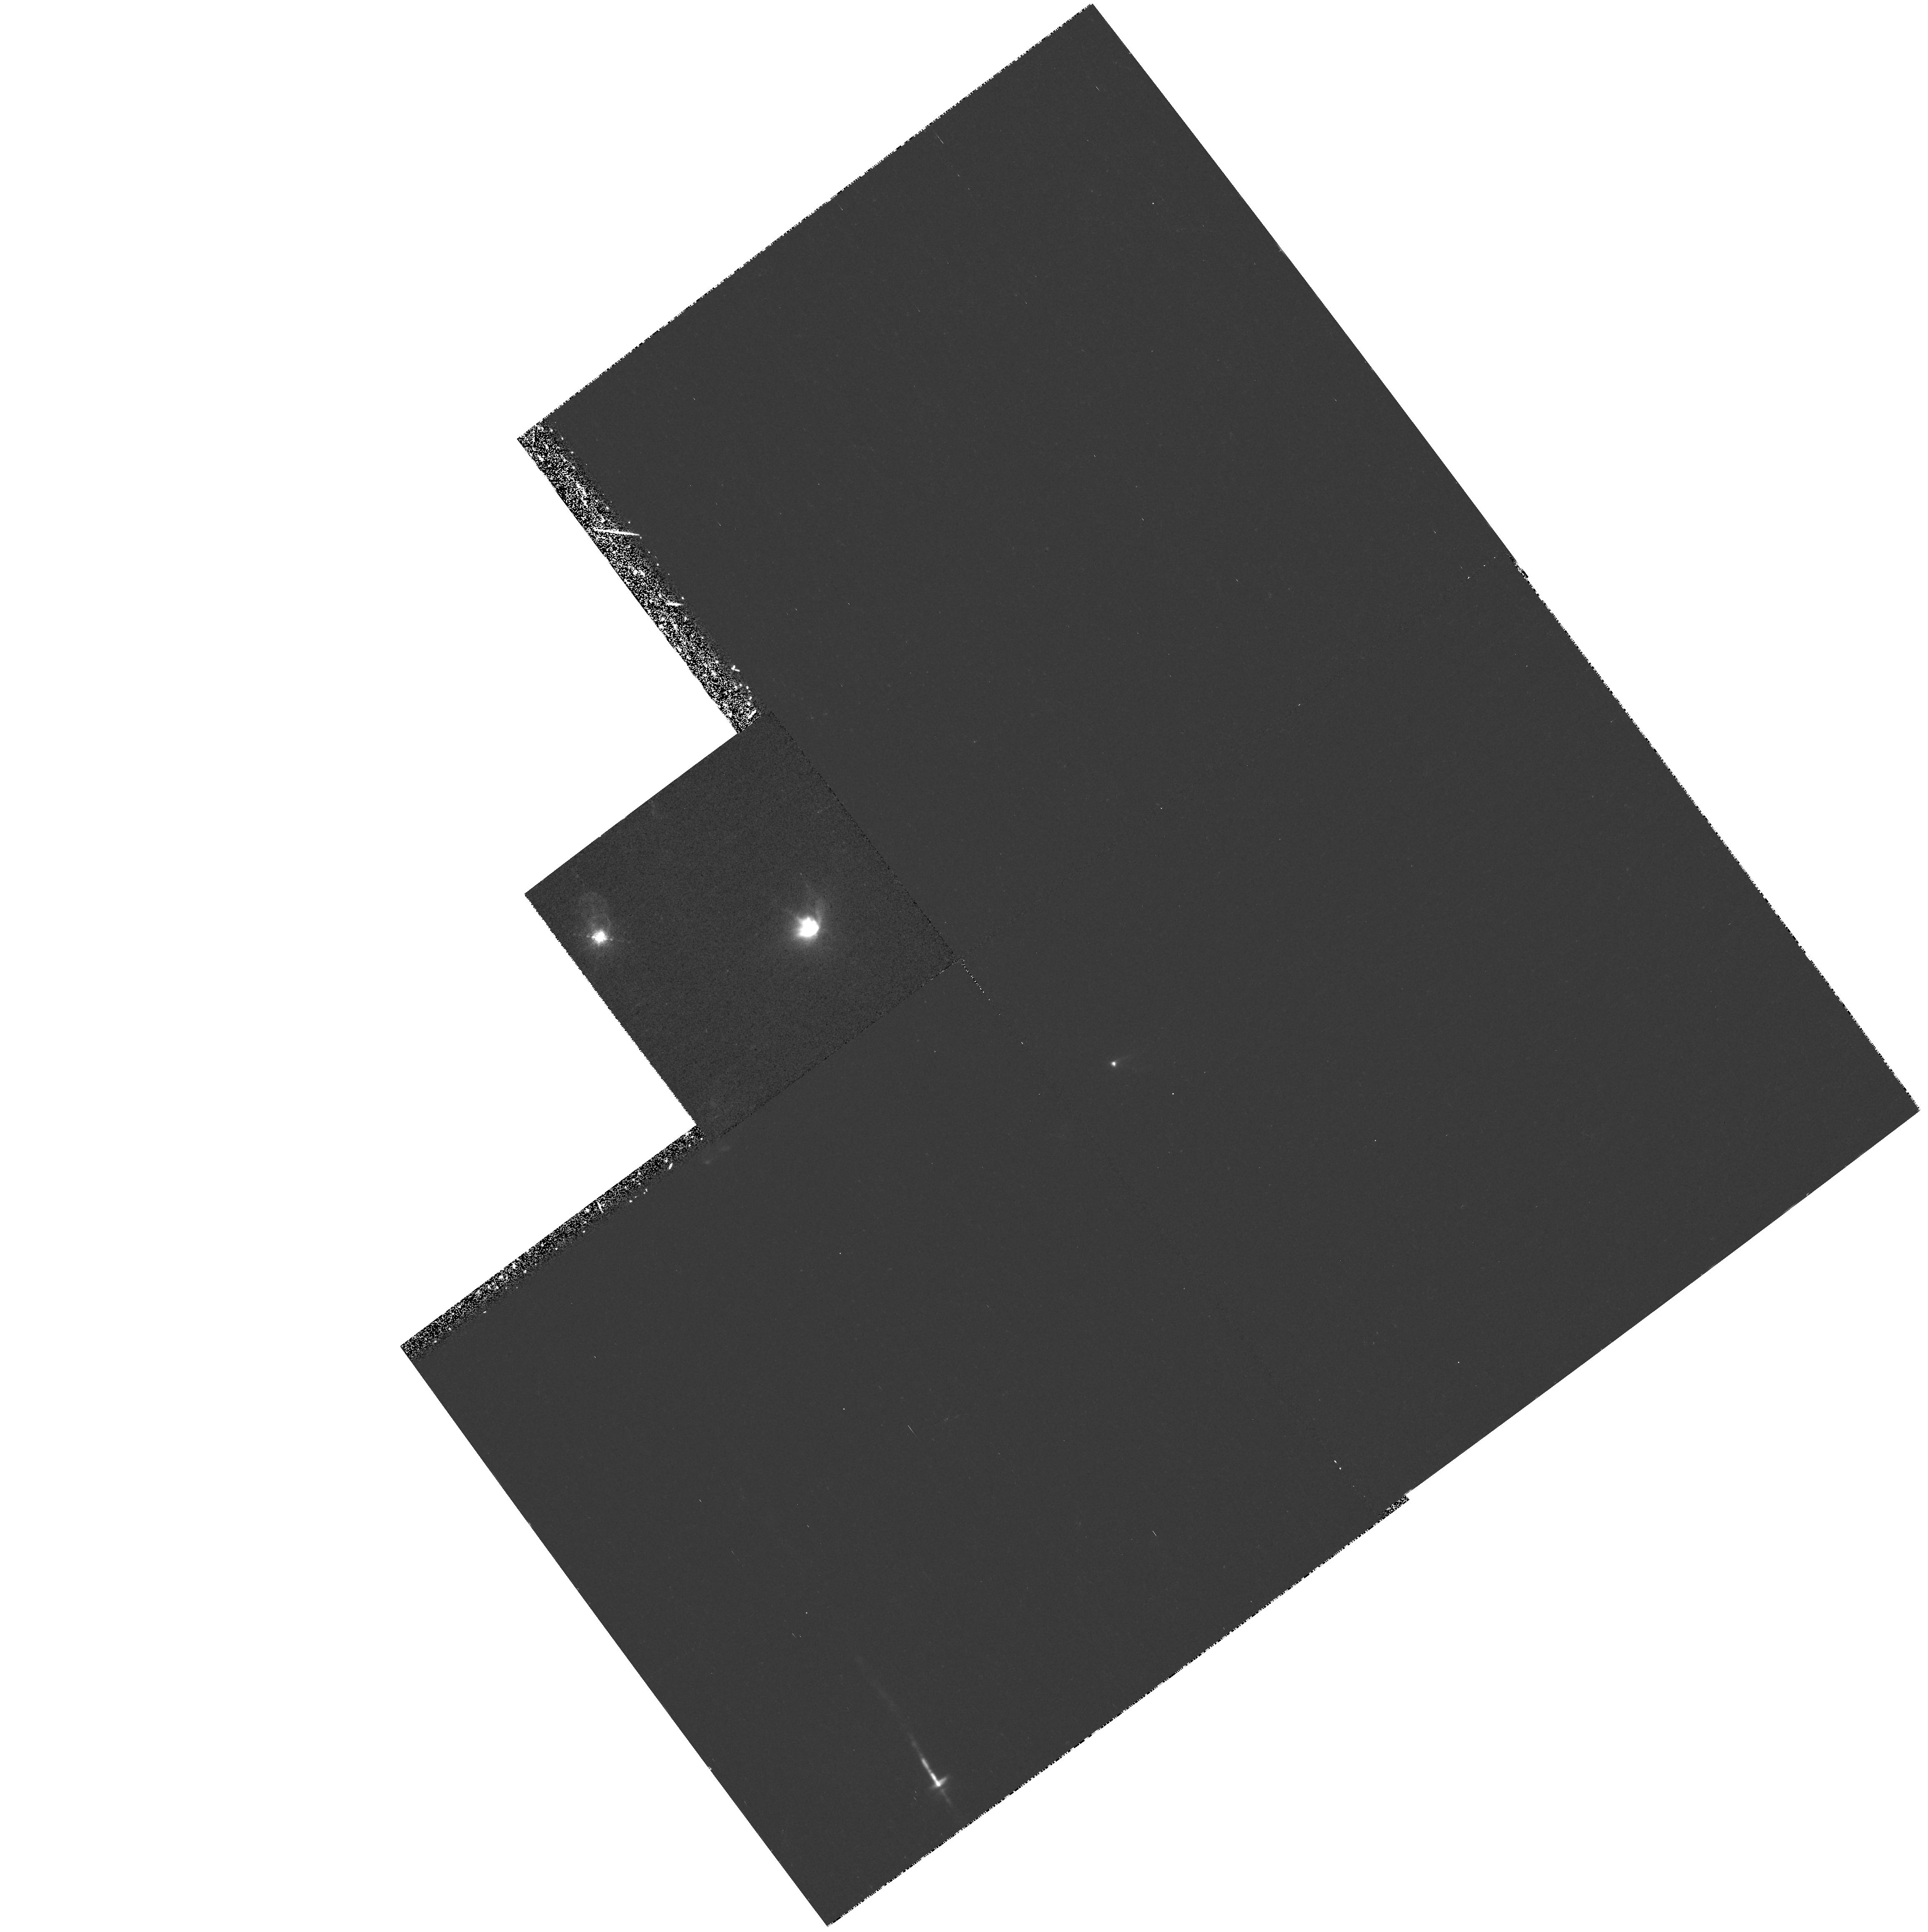
Target: XZ-TAU-OFFSET
Instrument: WFPC2/PC
Filter: F673N
Exposure: 36 min
Observation ID: hst_8289_01_wfpc2_pc_f673n_u58l01

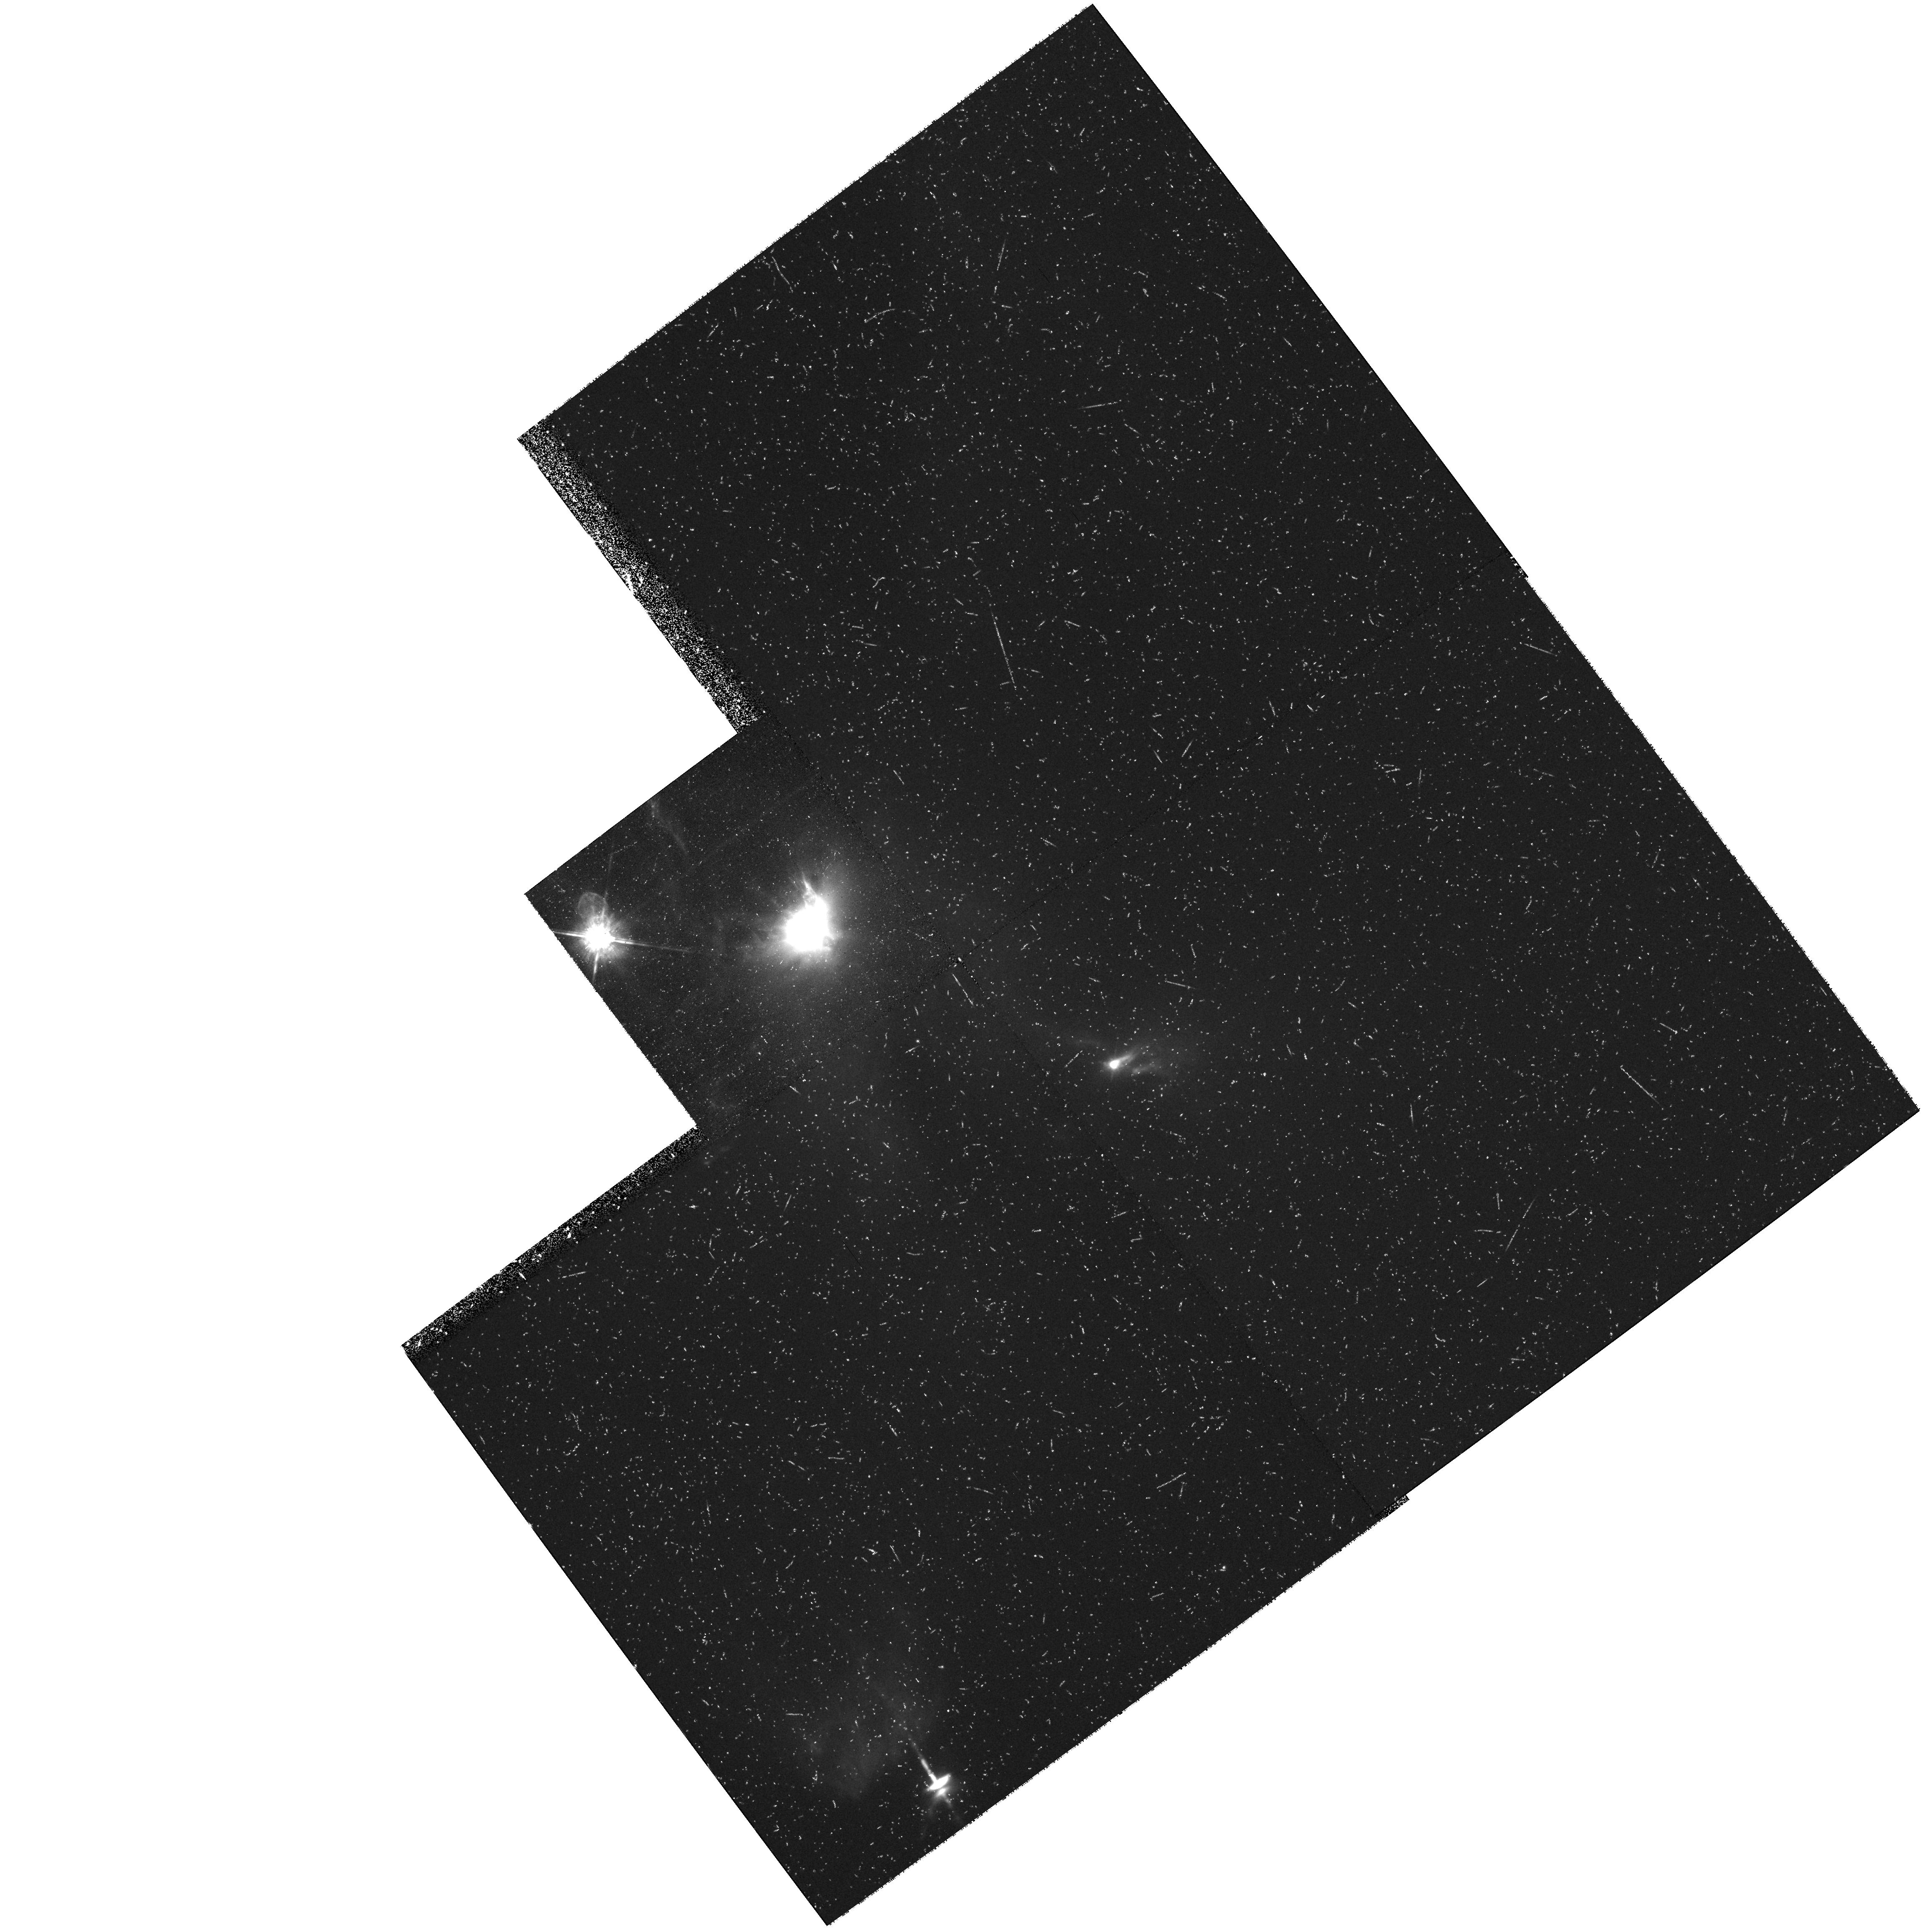
Target: XZ-TAU-OFFSET
Instrument: WFPC2/PC
Filter: F675W
Exposure: 34 min
Observation ID: hst_8289_01_wfpc2_pc_f675w_u58l01

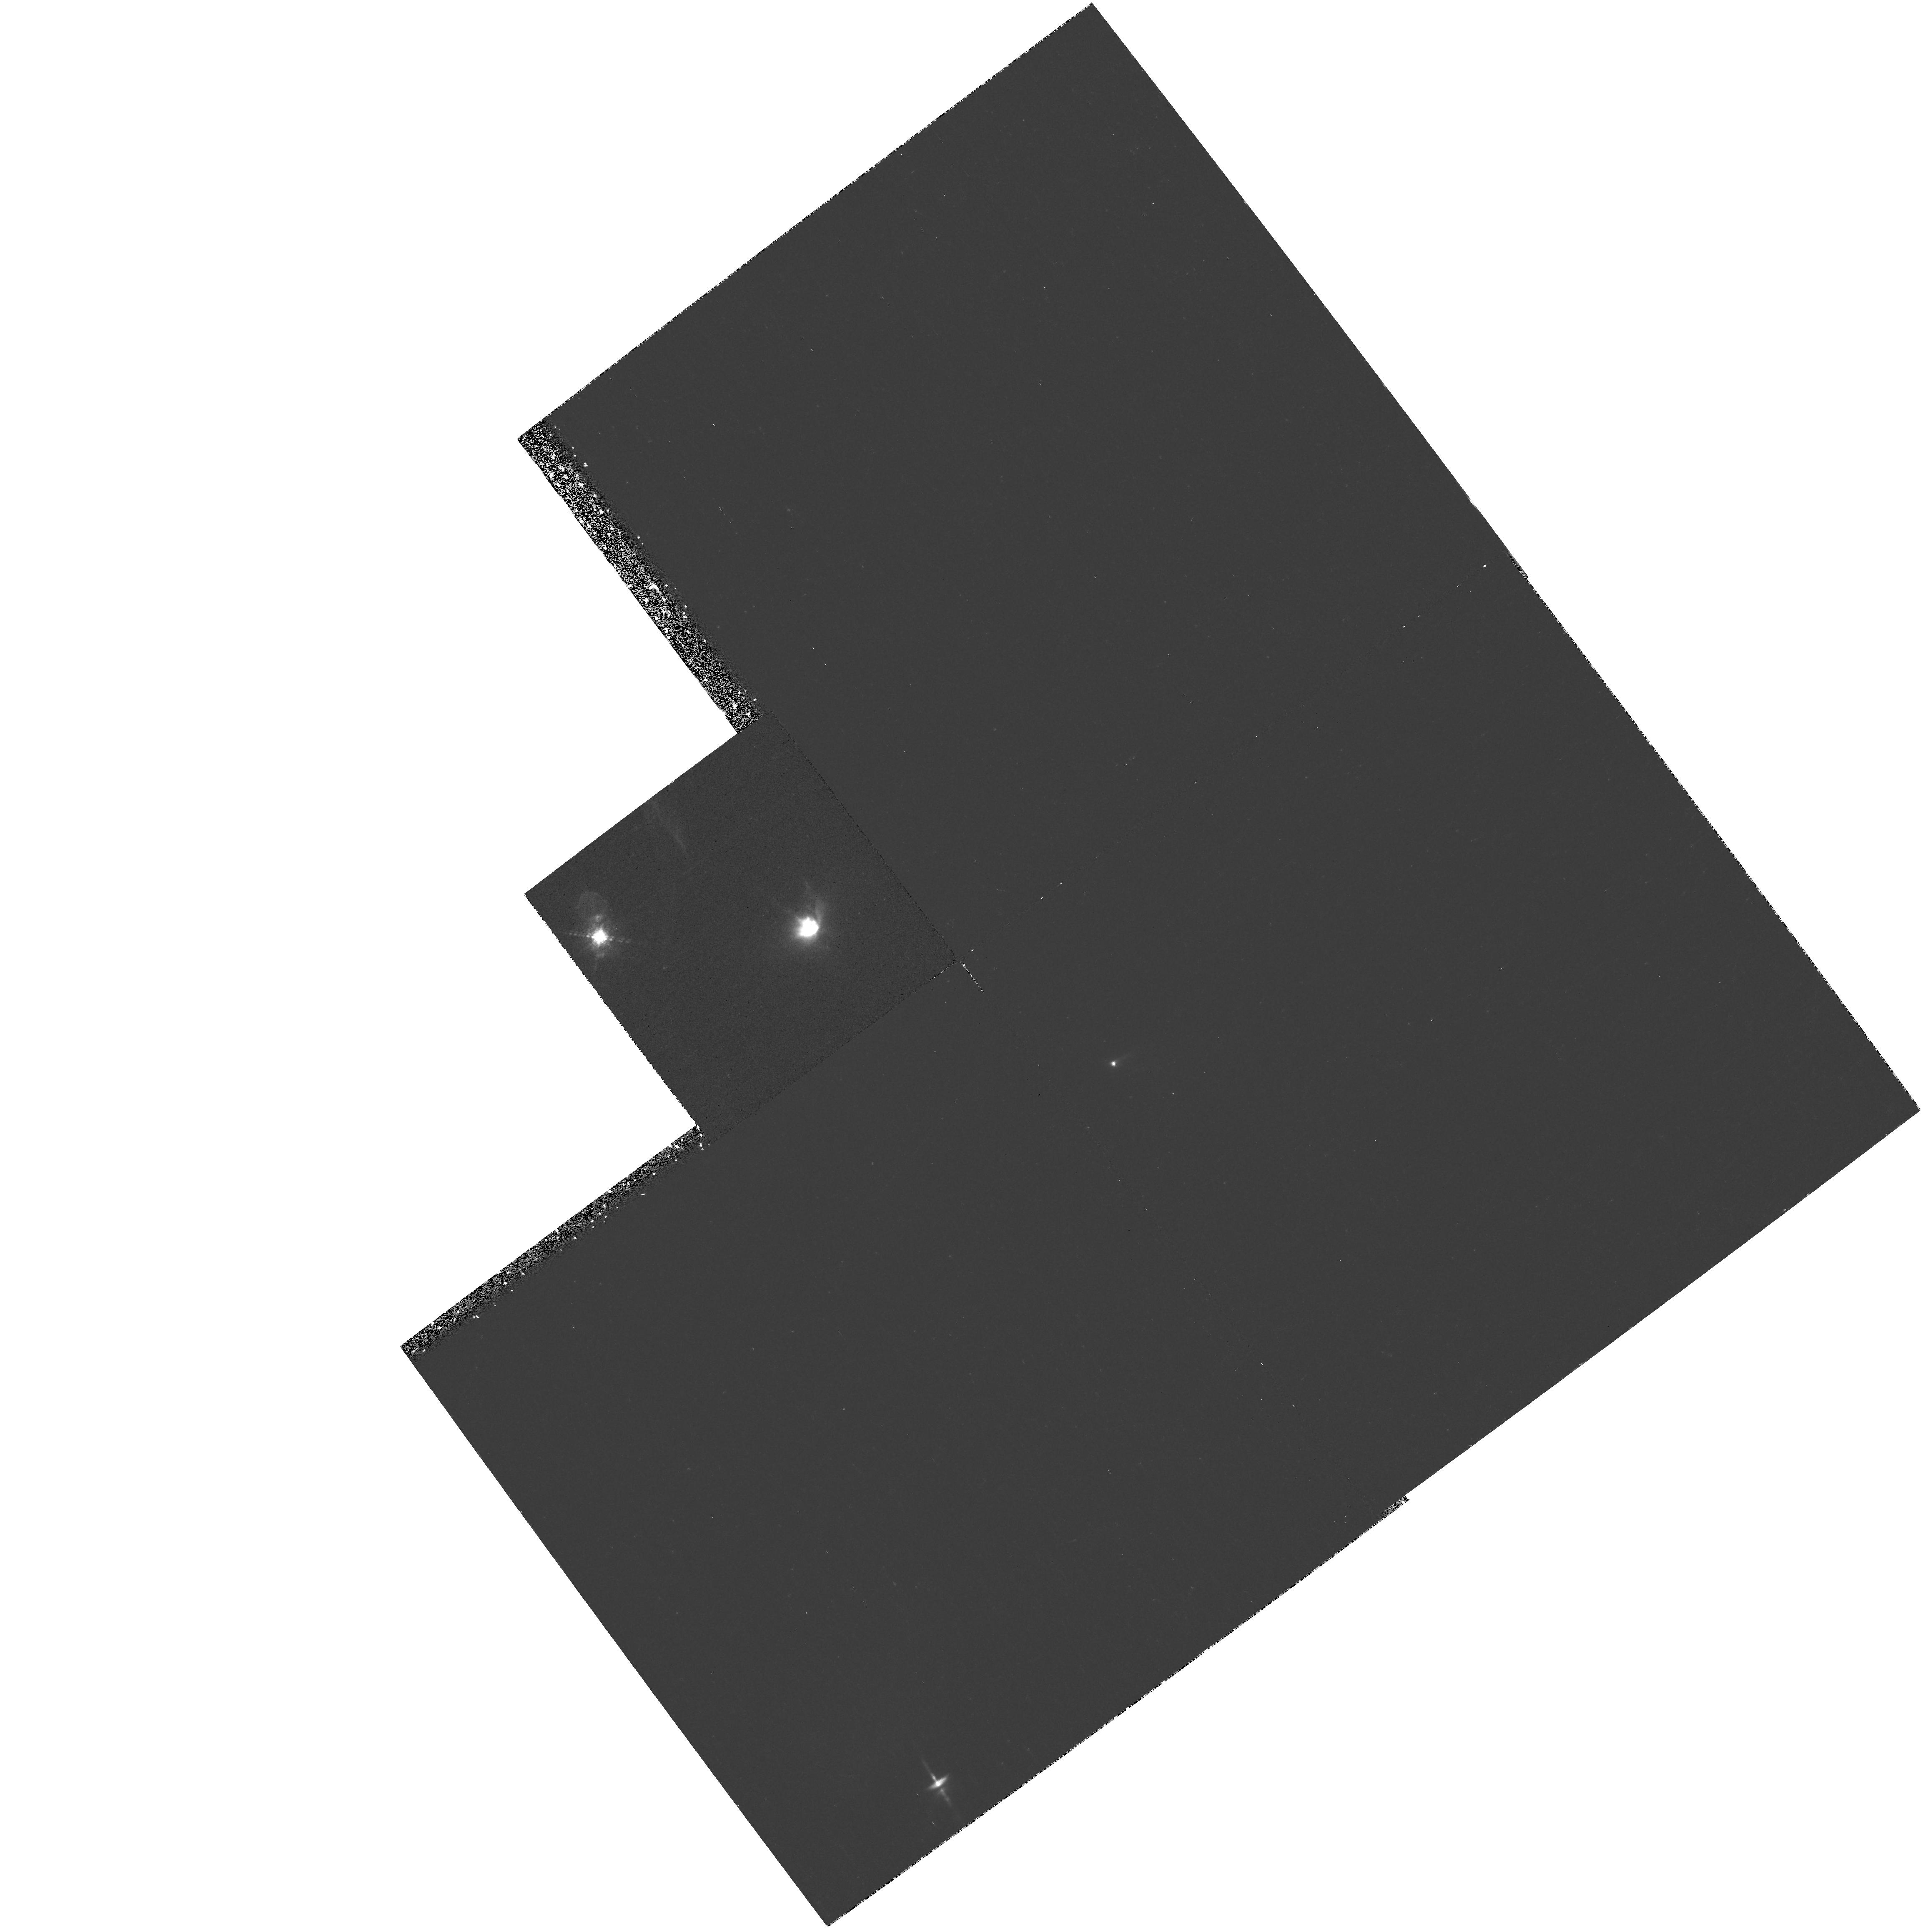
Target: XZ-TAU-OFFSET
Instrument: WFPC2/PC
Filter: F656N
Exposure: 35 min
Observation ID: hst_8289_01_wfpc2_pc_f656n_u58l01

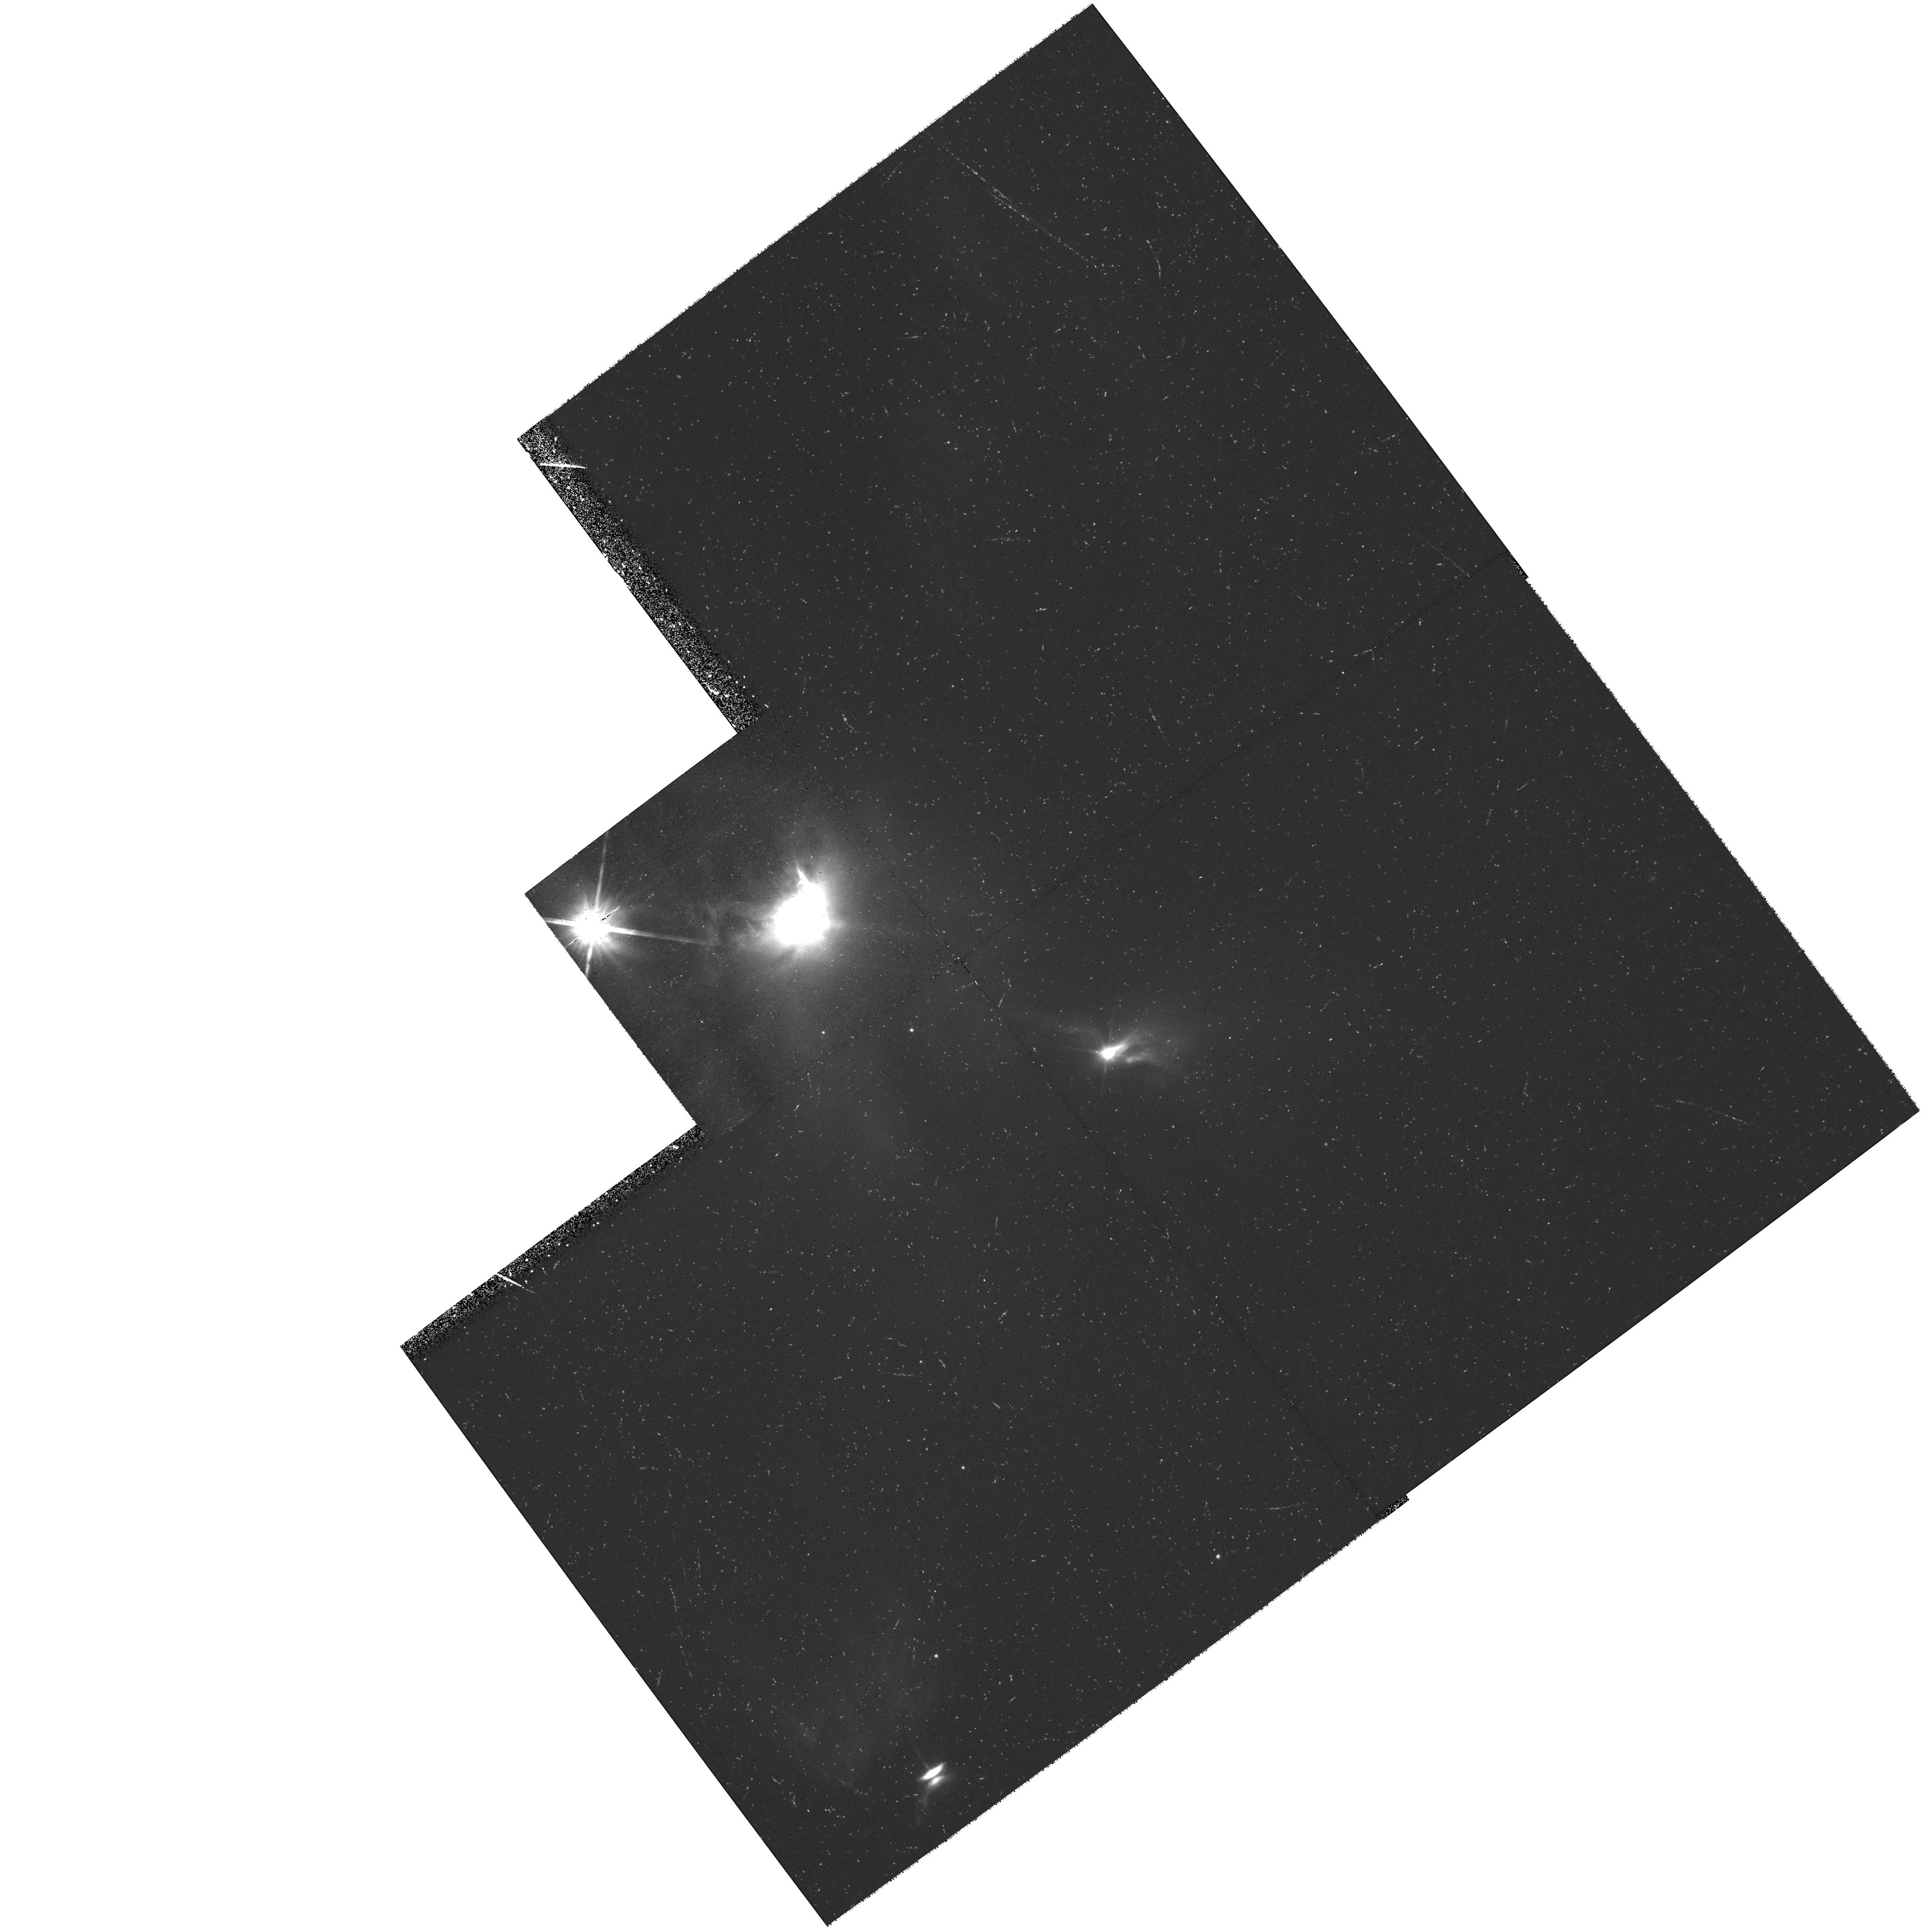
Target: XZ-TAU-OFFSET
Instrument: WFPC2/PC
Filter: F814W
Exposure: 34 min
Observation ID: hst_8289_02_wfpc2_pc_f814w_u58l02

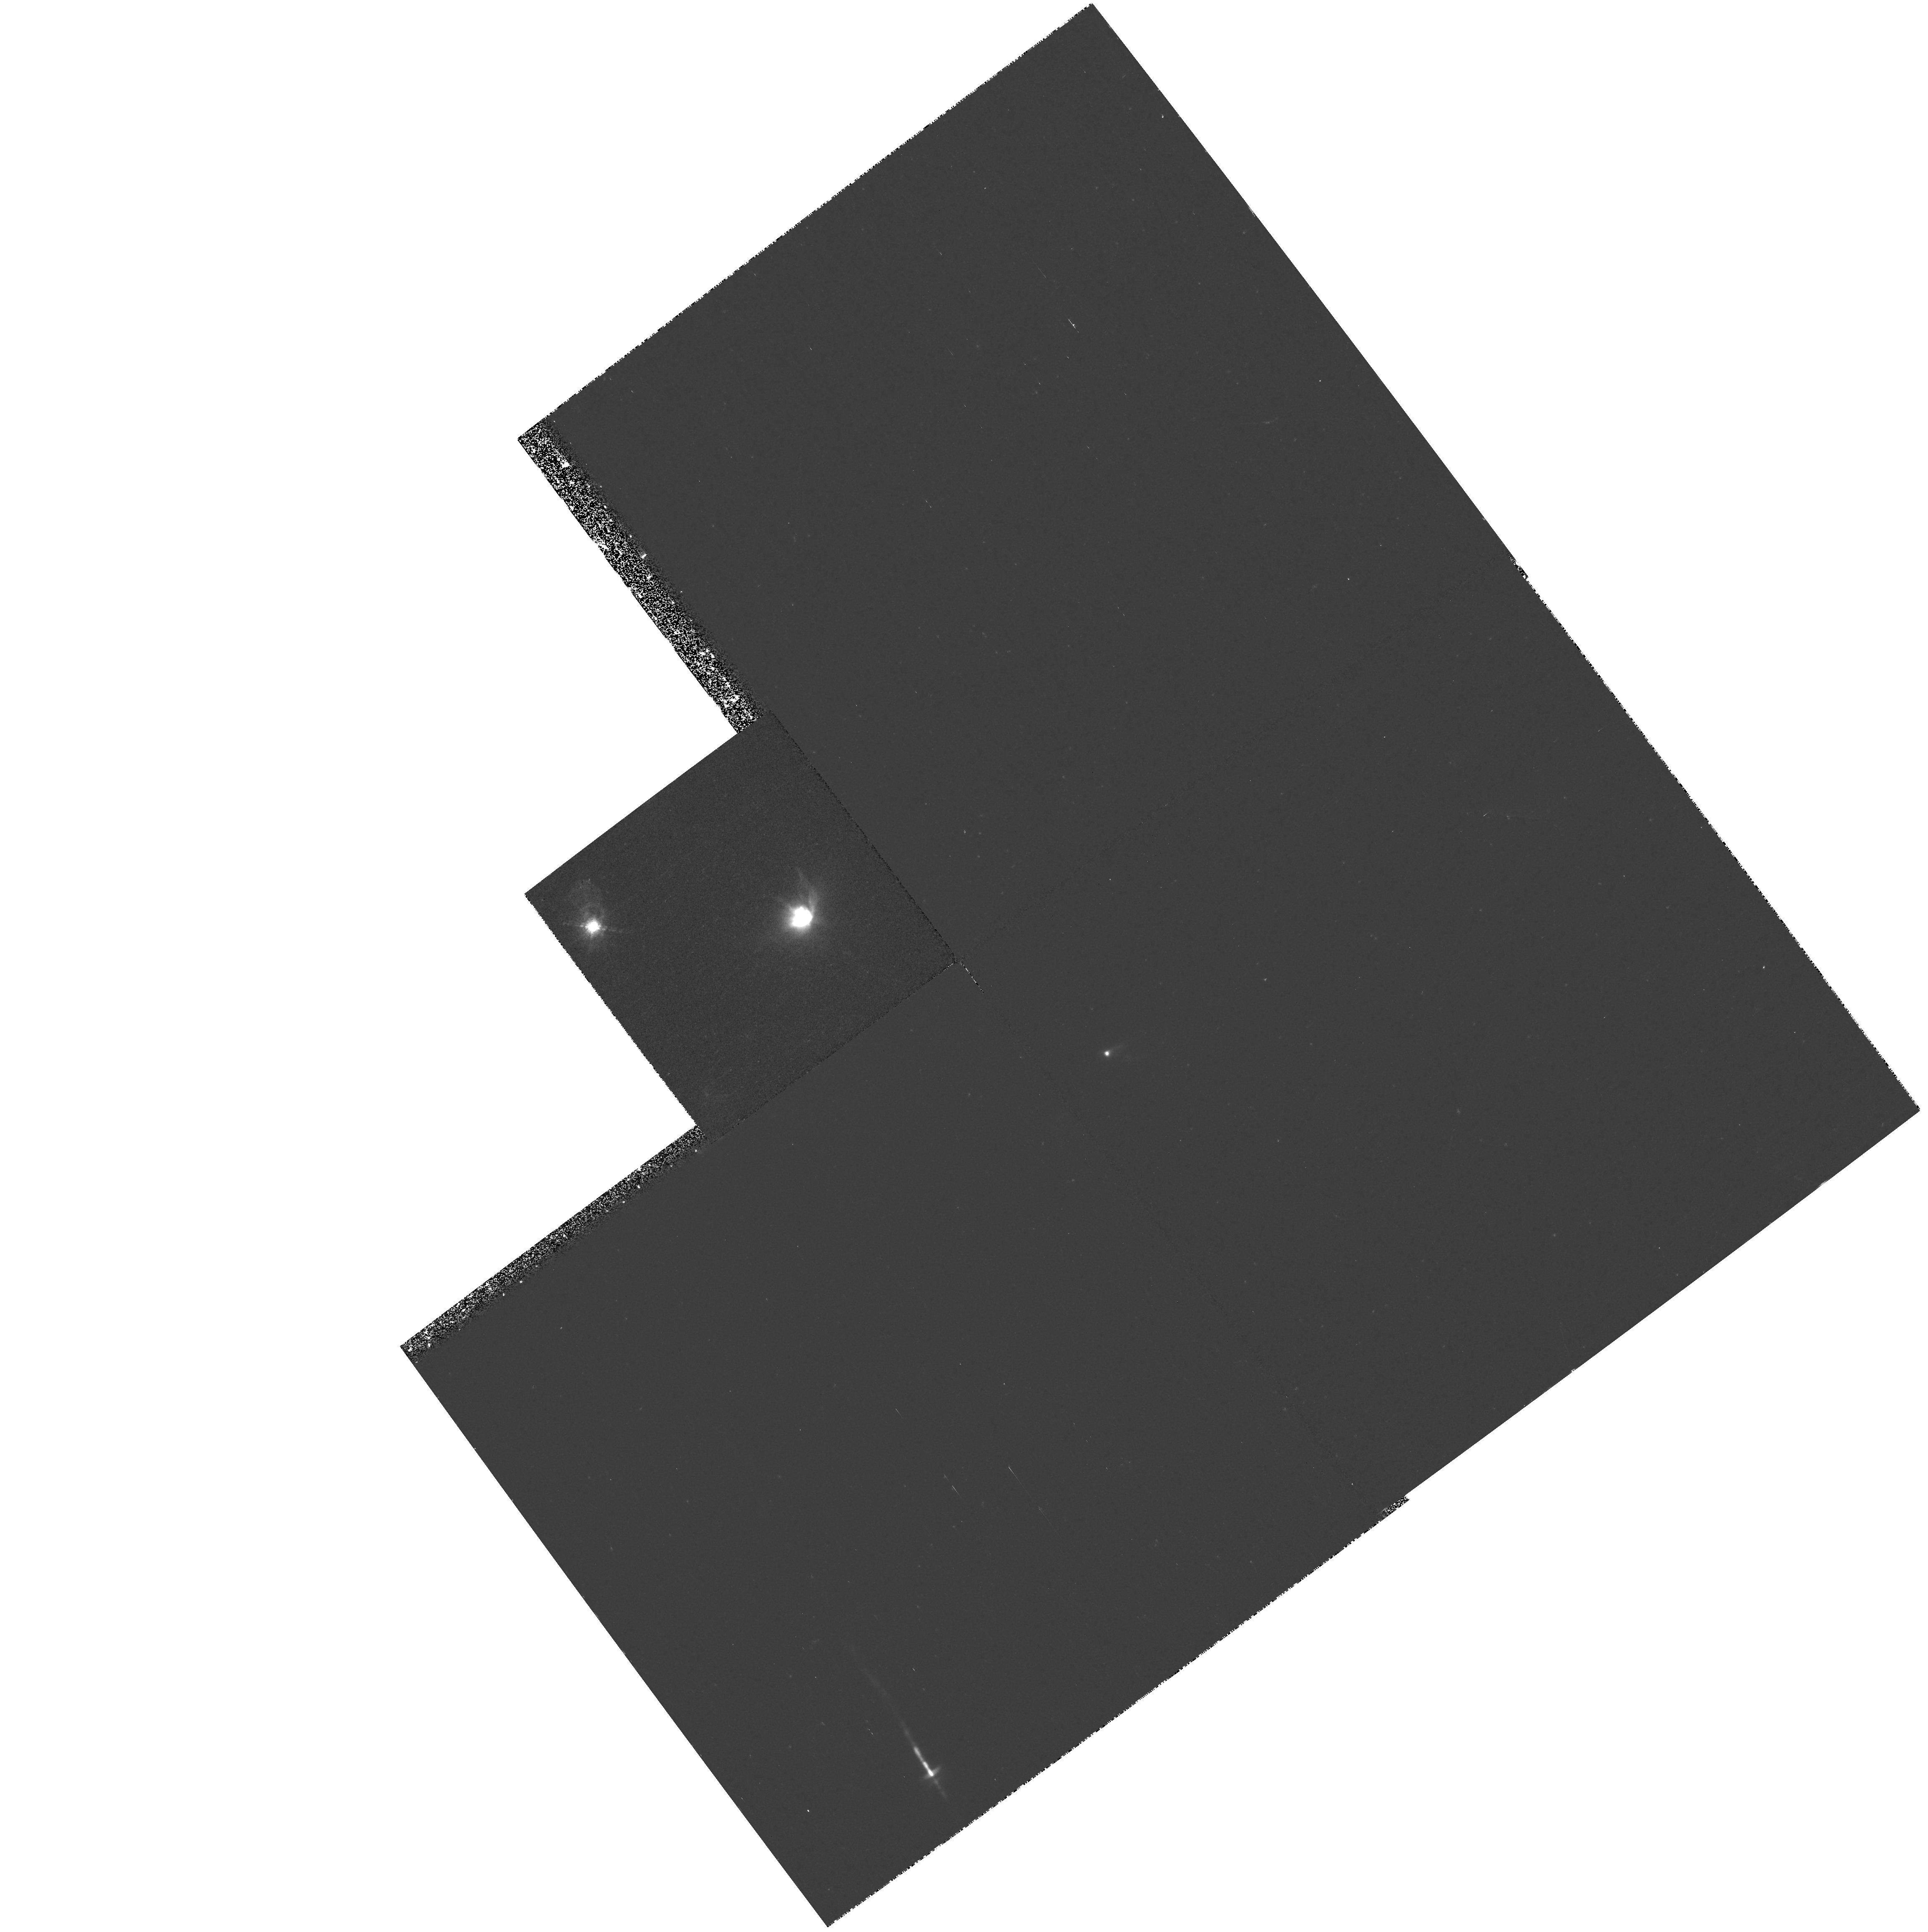
Target: XZ-TAU-OFFSET
Instrument: WFPC2/PC
Filter: F673N
Exposure: 36 min
Observation ID: hst_8289_02_wfpc2_pc_f673n_u58l02

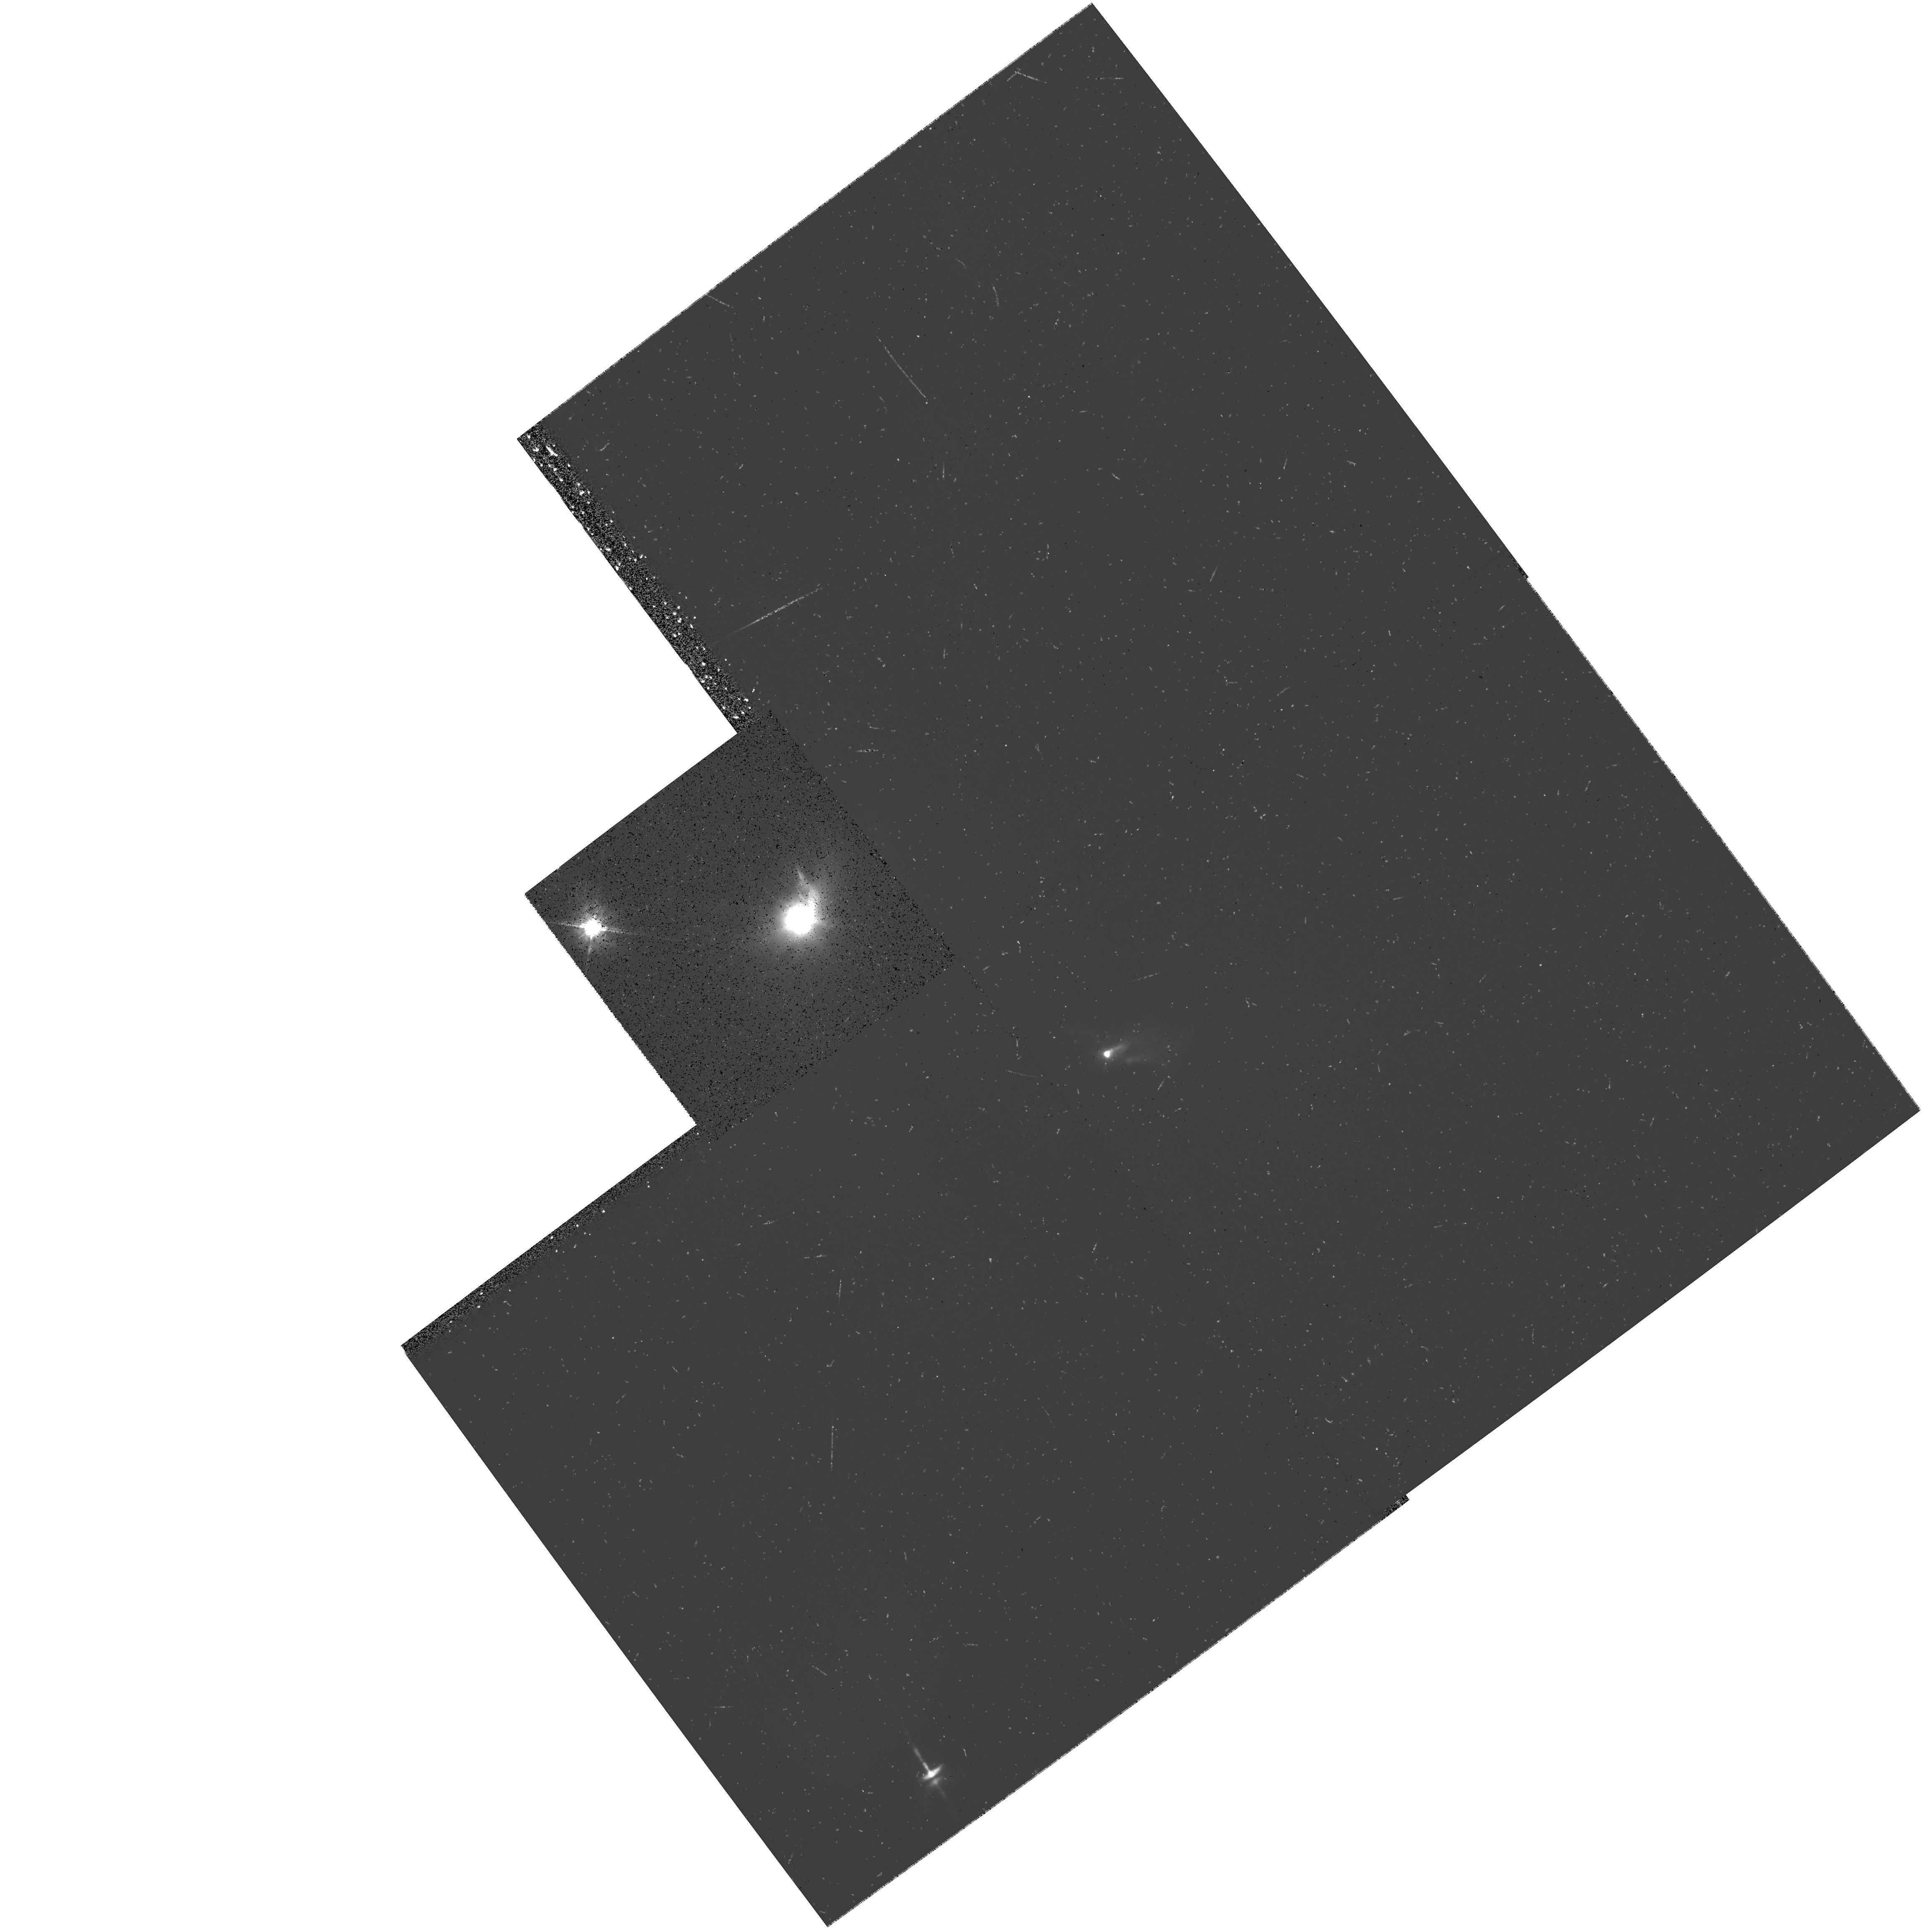
Target: XZ-TAU-OFFSET
Instrument: WFPC2/PC
Filter: F675W
Exposure: 17 min
Observation ID: hst_8289_02_wfpc2_pc_f675w_u58l02

DEVELOPMENT AND EVOLUTION OF YSO OUTFLOWS AND JETS (PI: Burrows, Christopher J.)

XZ Tauri, HL Tauri, and HH 30 are three young stars which can be observed simultaneously in a single WFPC2 pointing. Broad-band HST imaging has revealed that the XZ Tauri binary is the source of an elongated bubble of emission nebulosity nearly 5" long. In new images of these objects obtained in March 1998, we discovered that the XZ Tau bubble had expanded significantly and had become markedly limb-brightened since 1995. This behavior suggests that we are witnessing, for the first time, the earliest stages of development of a Herbig-Haro bowshock, perhaps the initial formation of its post-shock cooling zone. We propose to test this hypothesis with emission line imaging and temporal monitoring of the bubble's size and brightness. Simultaneously with the XZ Tau study, we will observe the jets and reflection nebulosities of HH 30 and HL Tauri. Monitoring of HH 30 is particularly important, as our 1998 imaging also revealed that a very large reflected light asymmetry has developed in this prototype young stellar object accretion disk system.